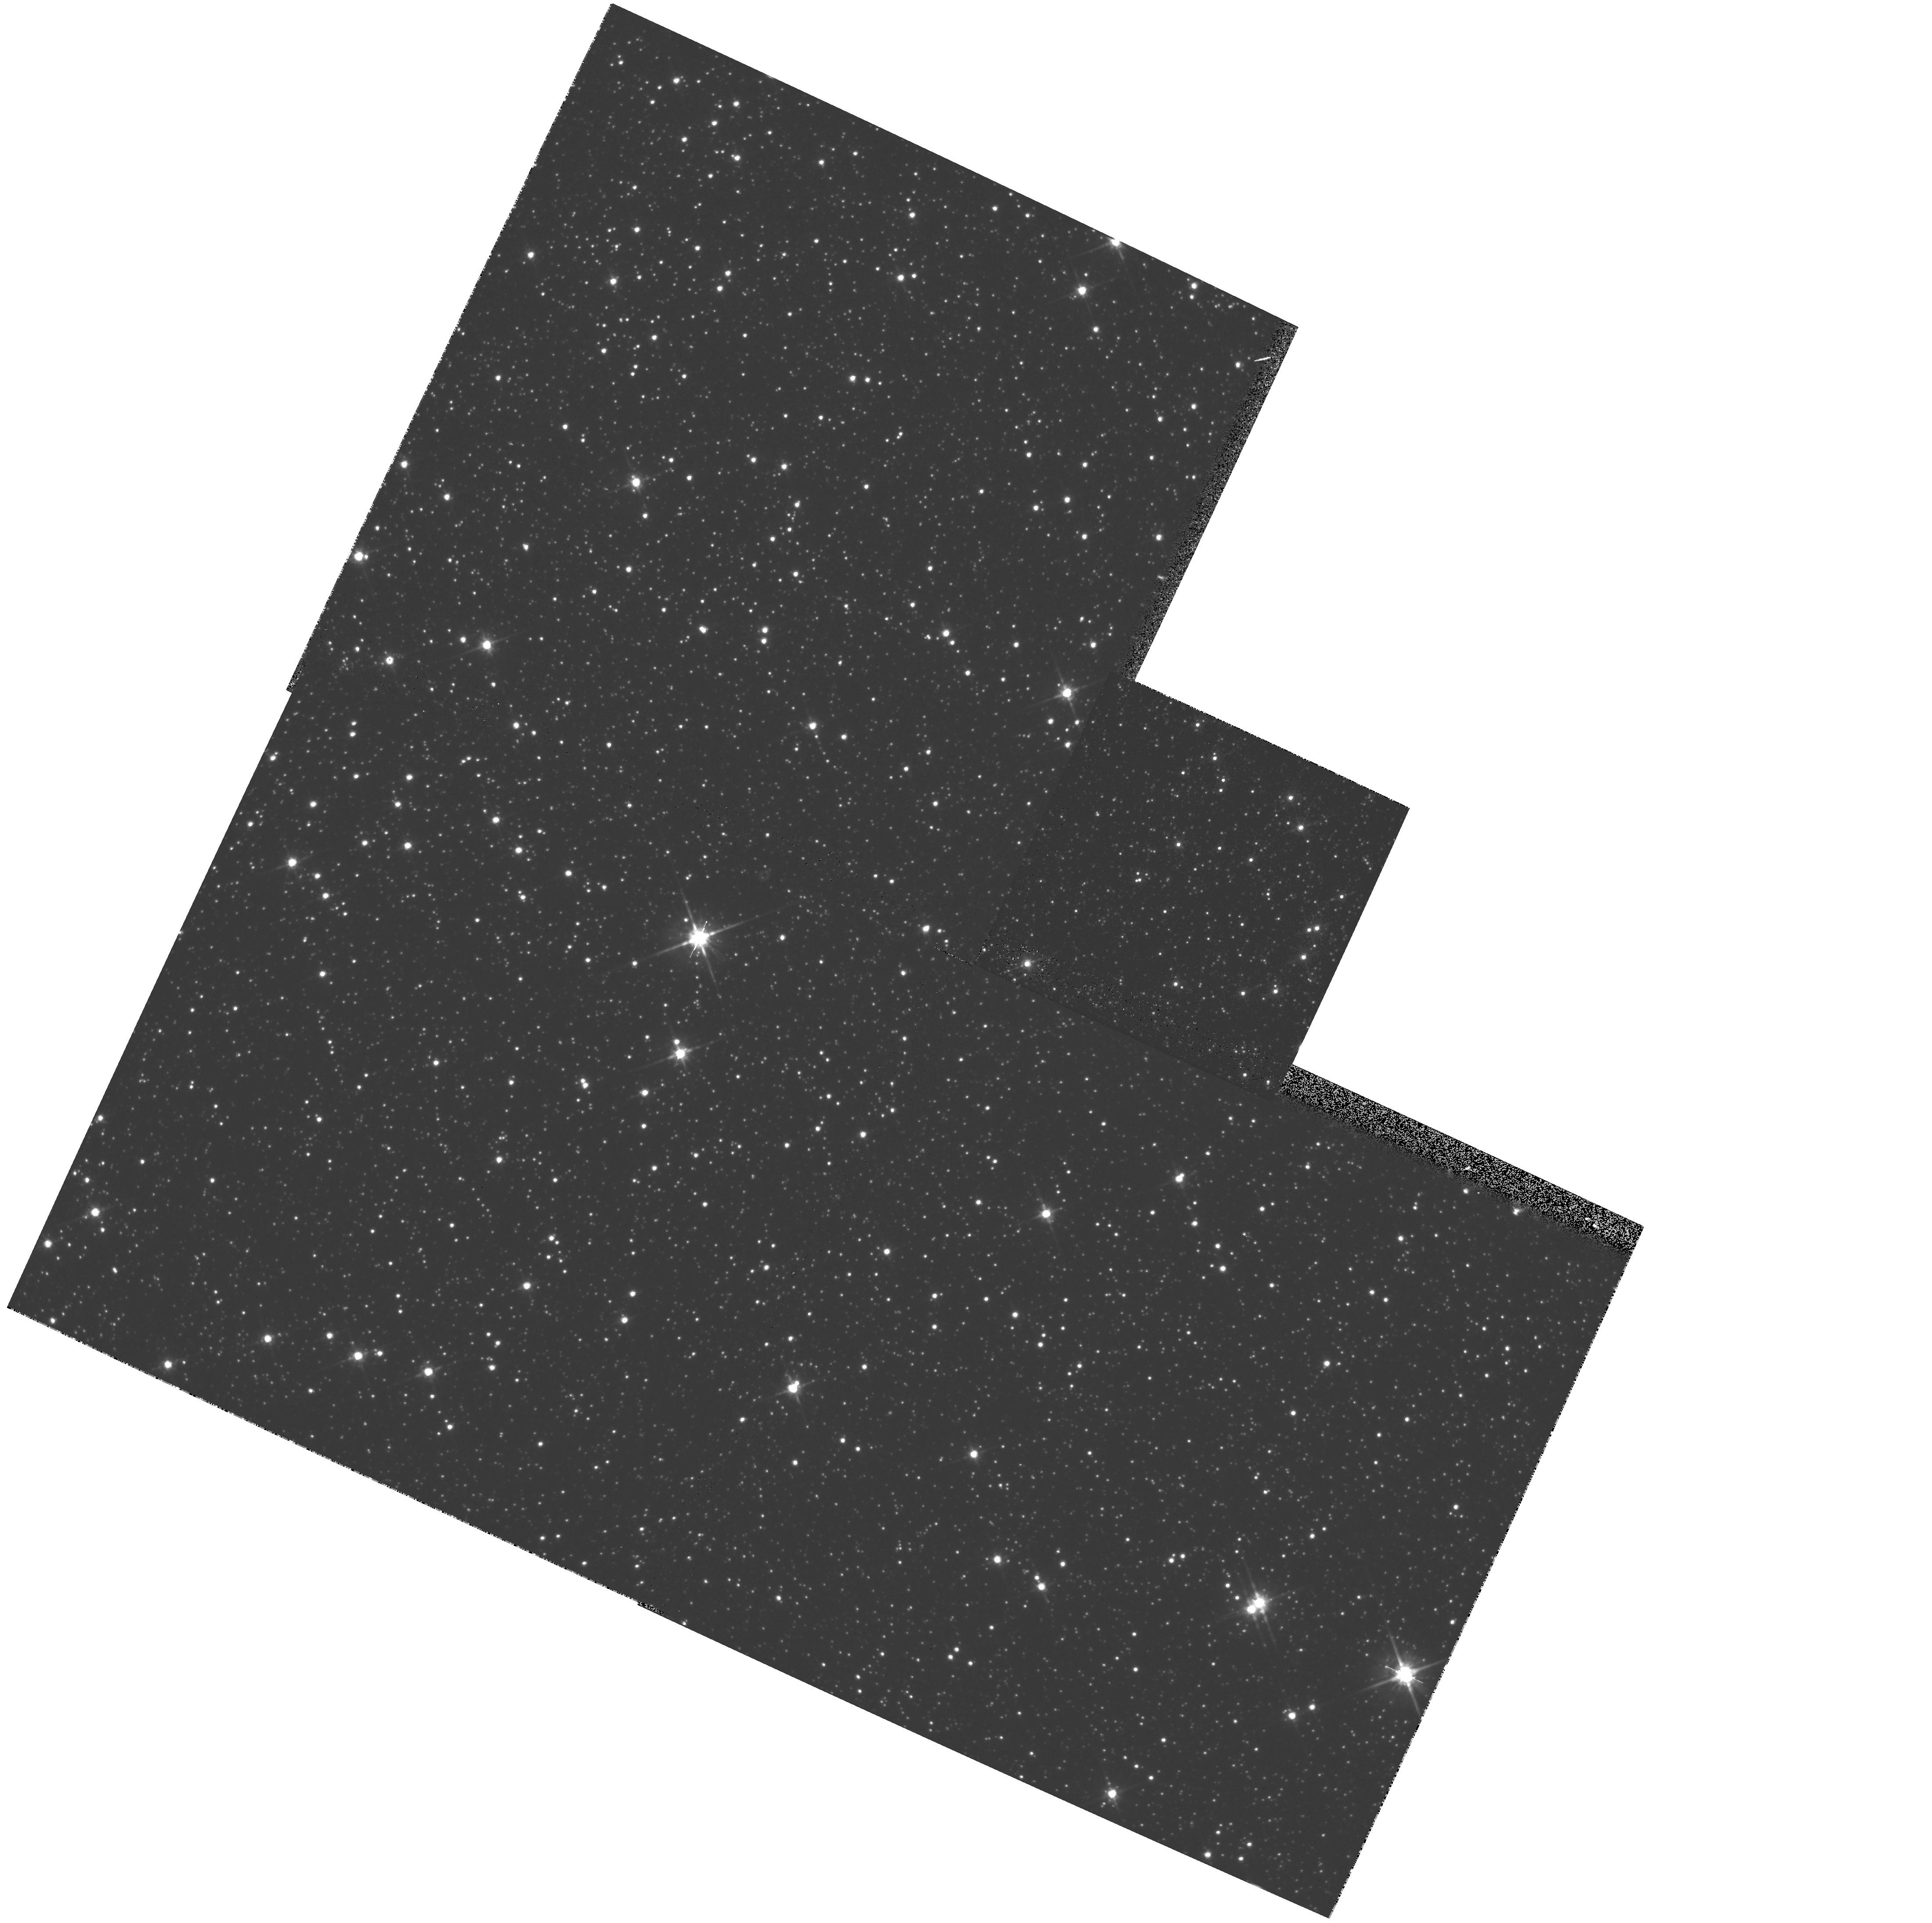
Target: MACHO-128-A. Instrument: WFPC2/PC. Filter: F814W. Exposure: 1 min. Observation ID: hst_7431_26_wfpc2_pc_f814w_u3zv26

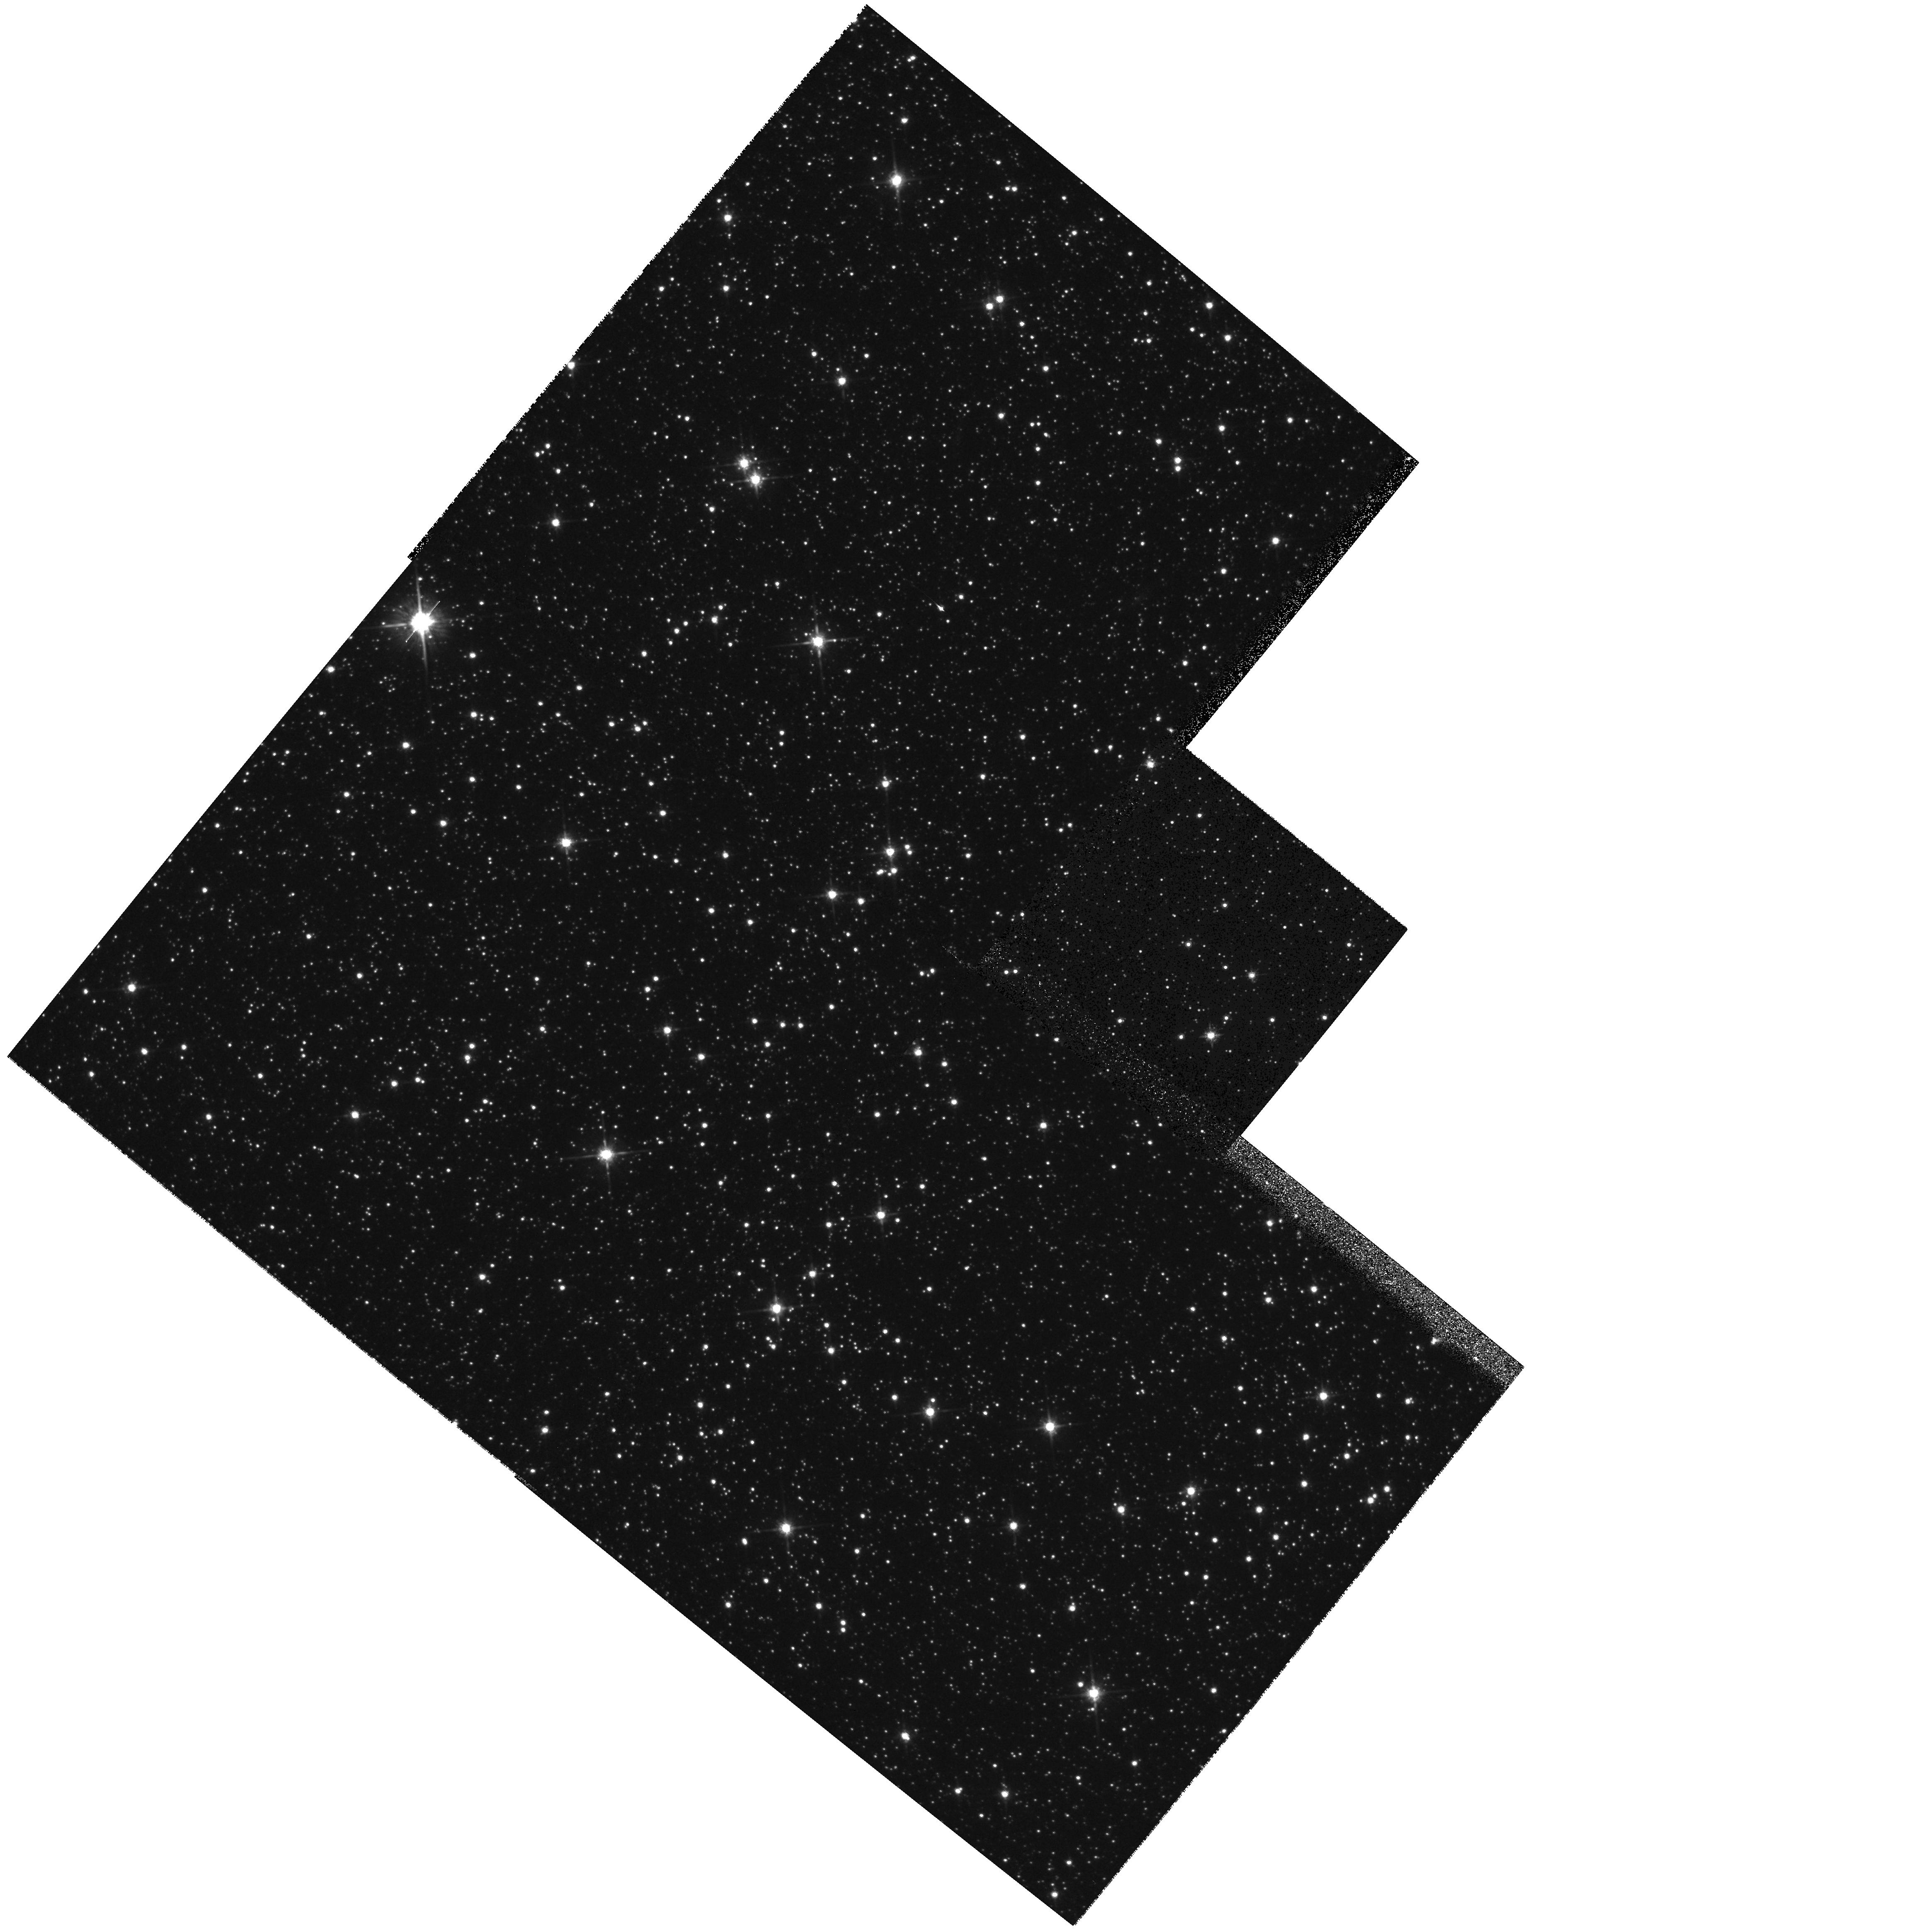
Target: MACHO-95-13. Instrument: WFPC2/PC. Filter: F814W. Exposure: 1 min. Observation ID: hst_7431_47_wfpc2_pc_f814w_u3zv47

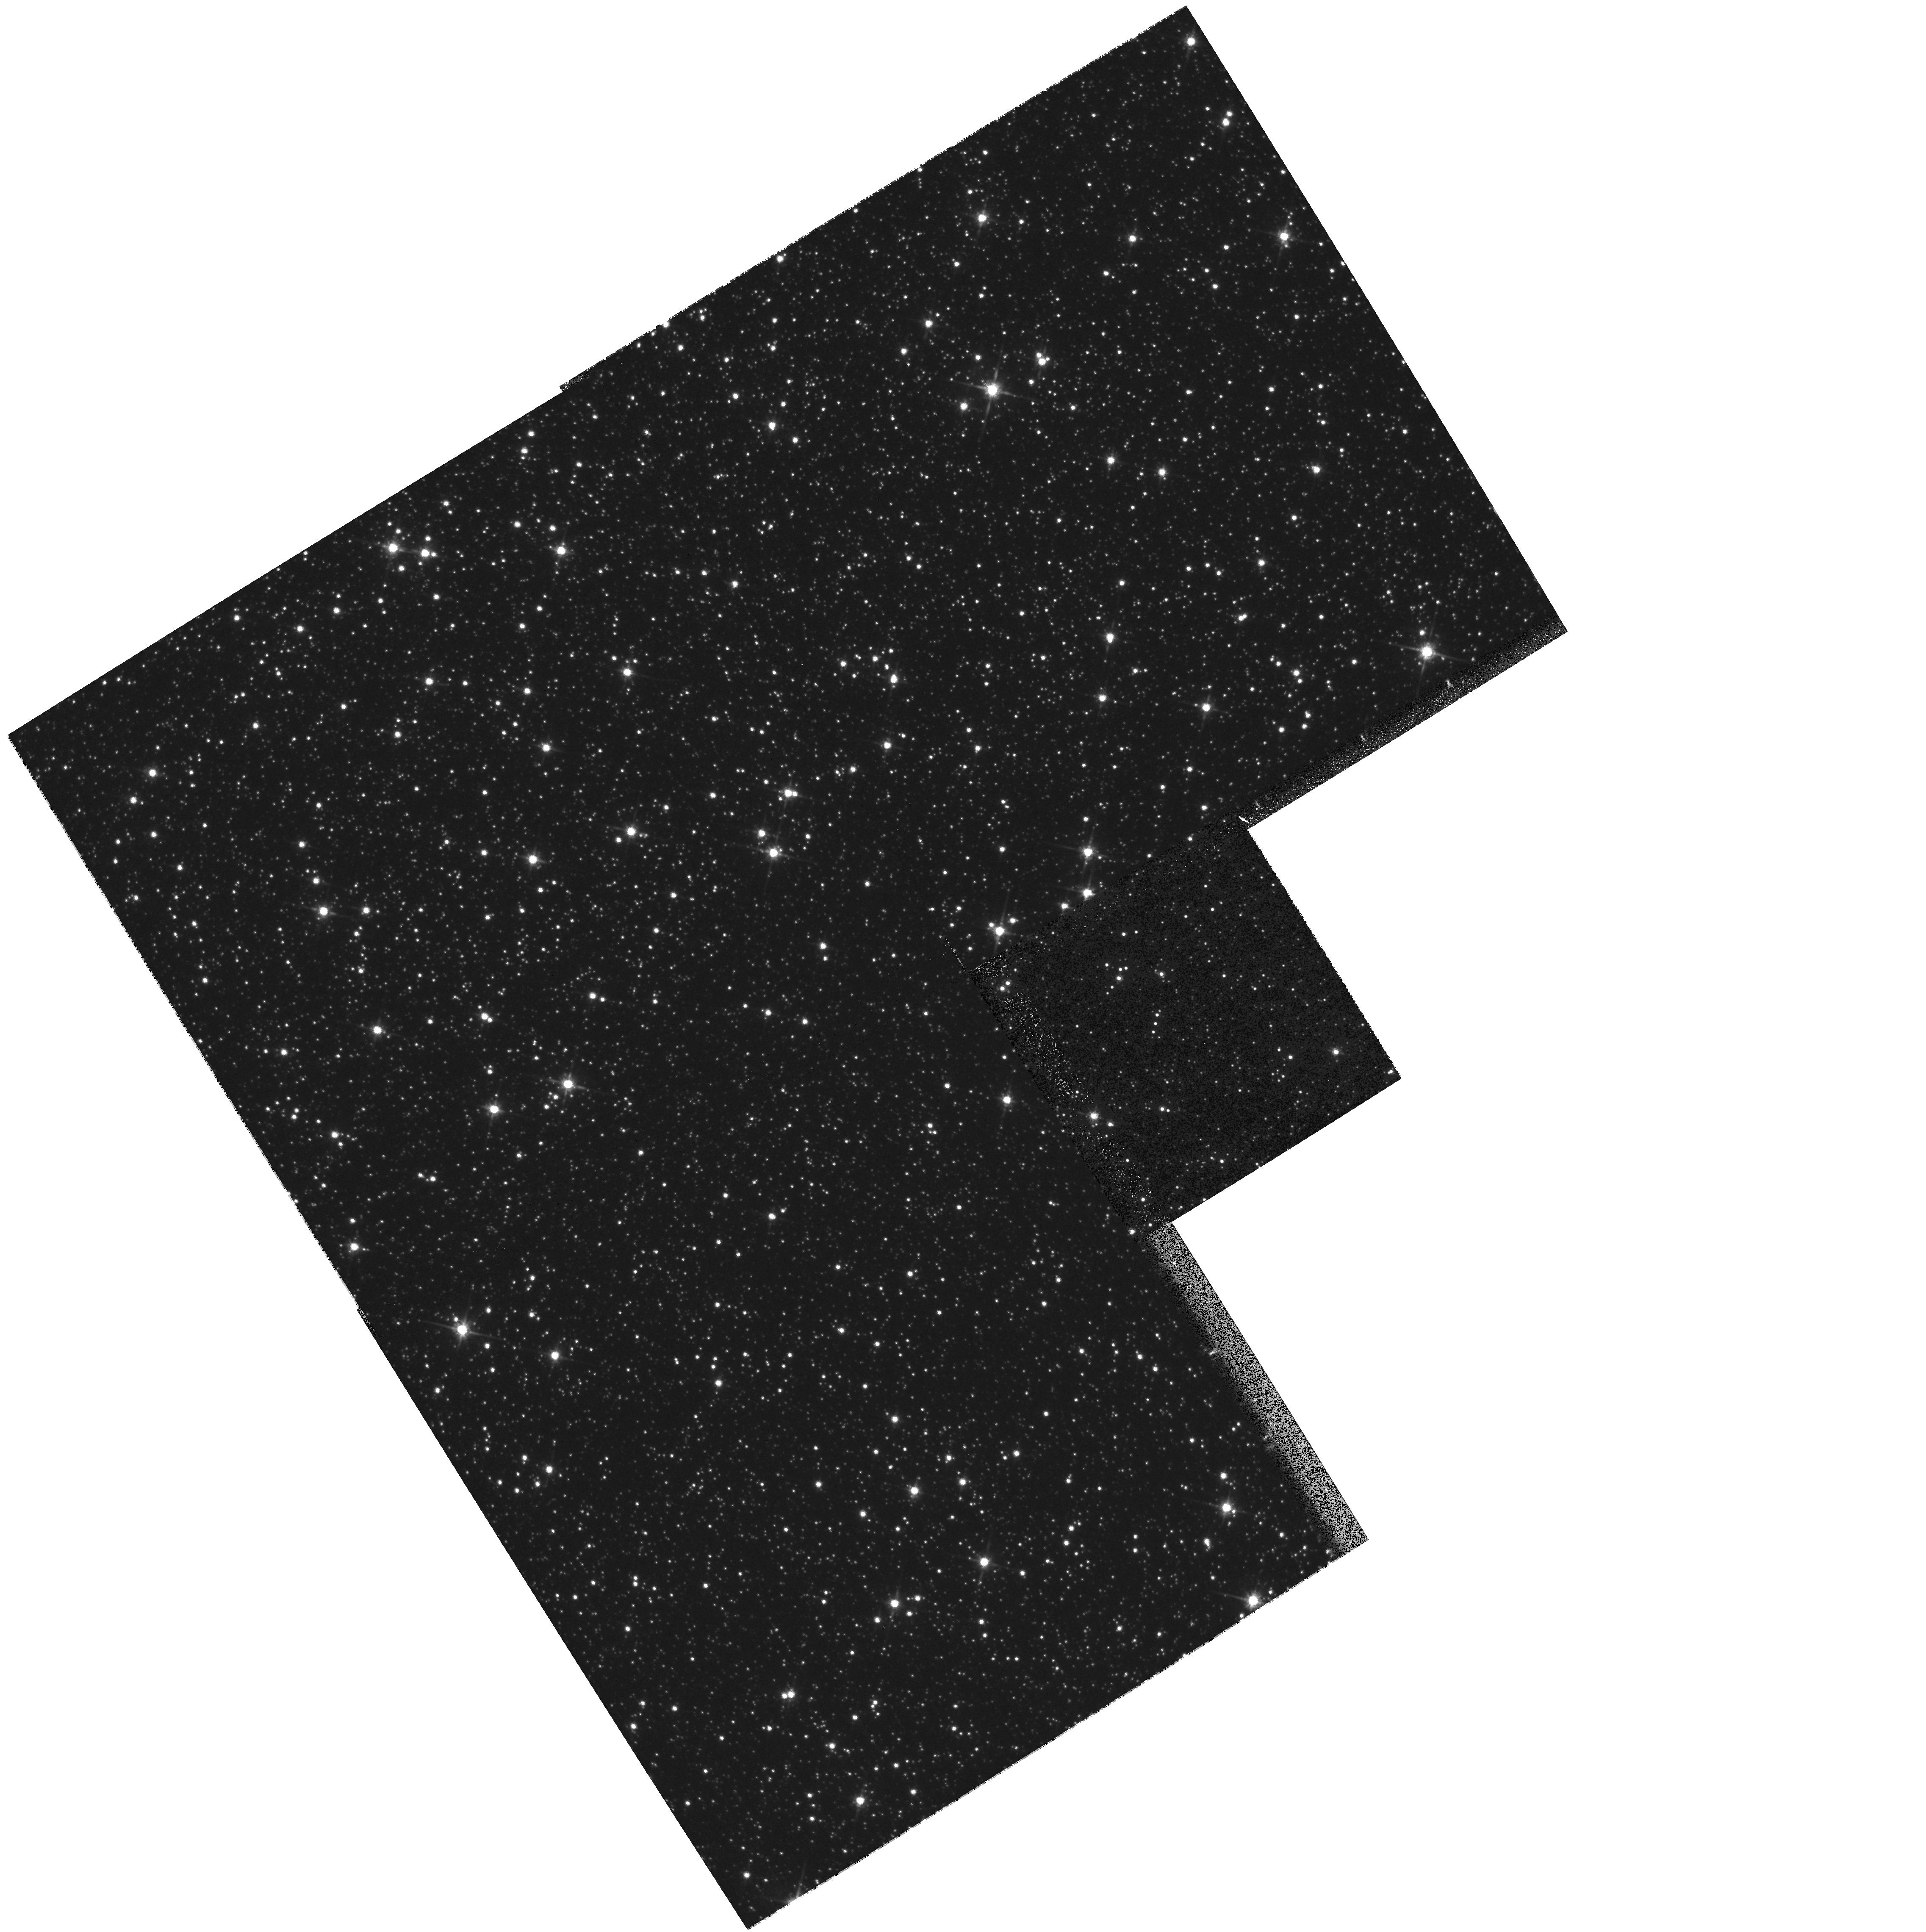
Target: MACHO-95-5. Instrument: WFPC2/PC. Filter: F814W. Exposure: 1 min. Observation ID: hst_7431_40_wfpc2_pc_f814w_u3zv40

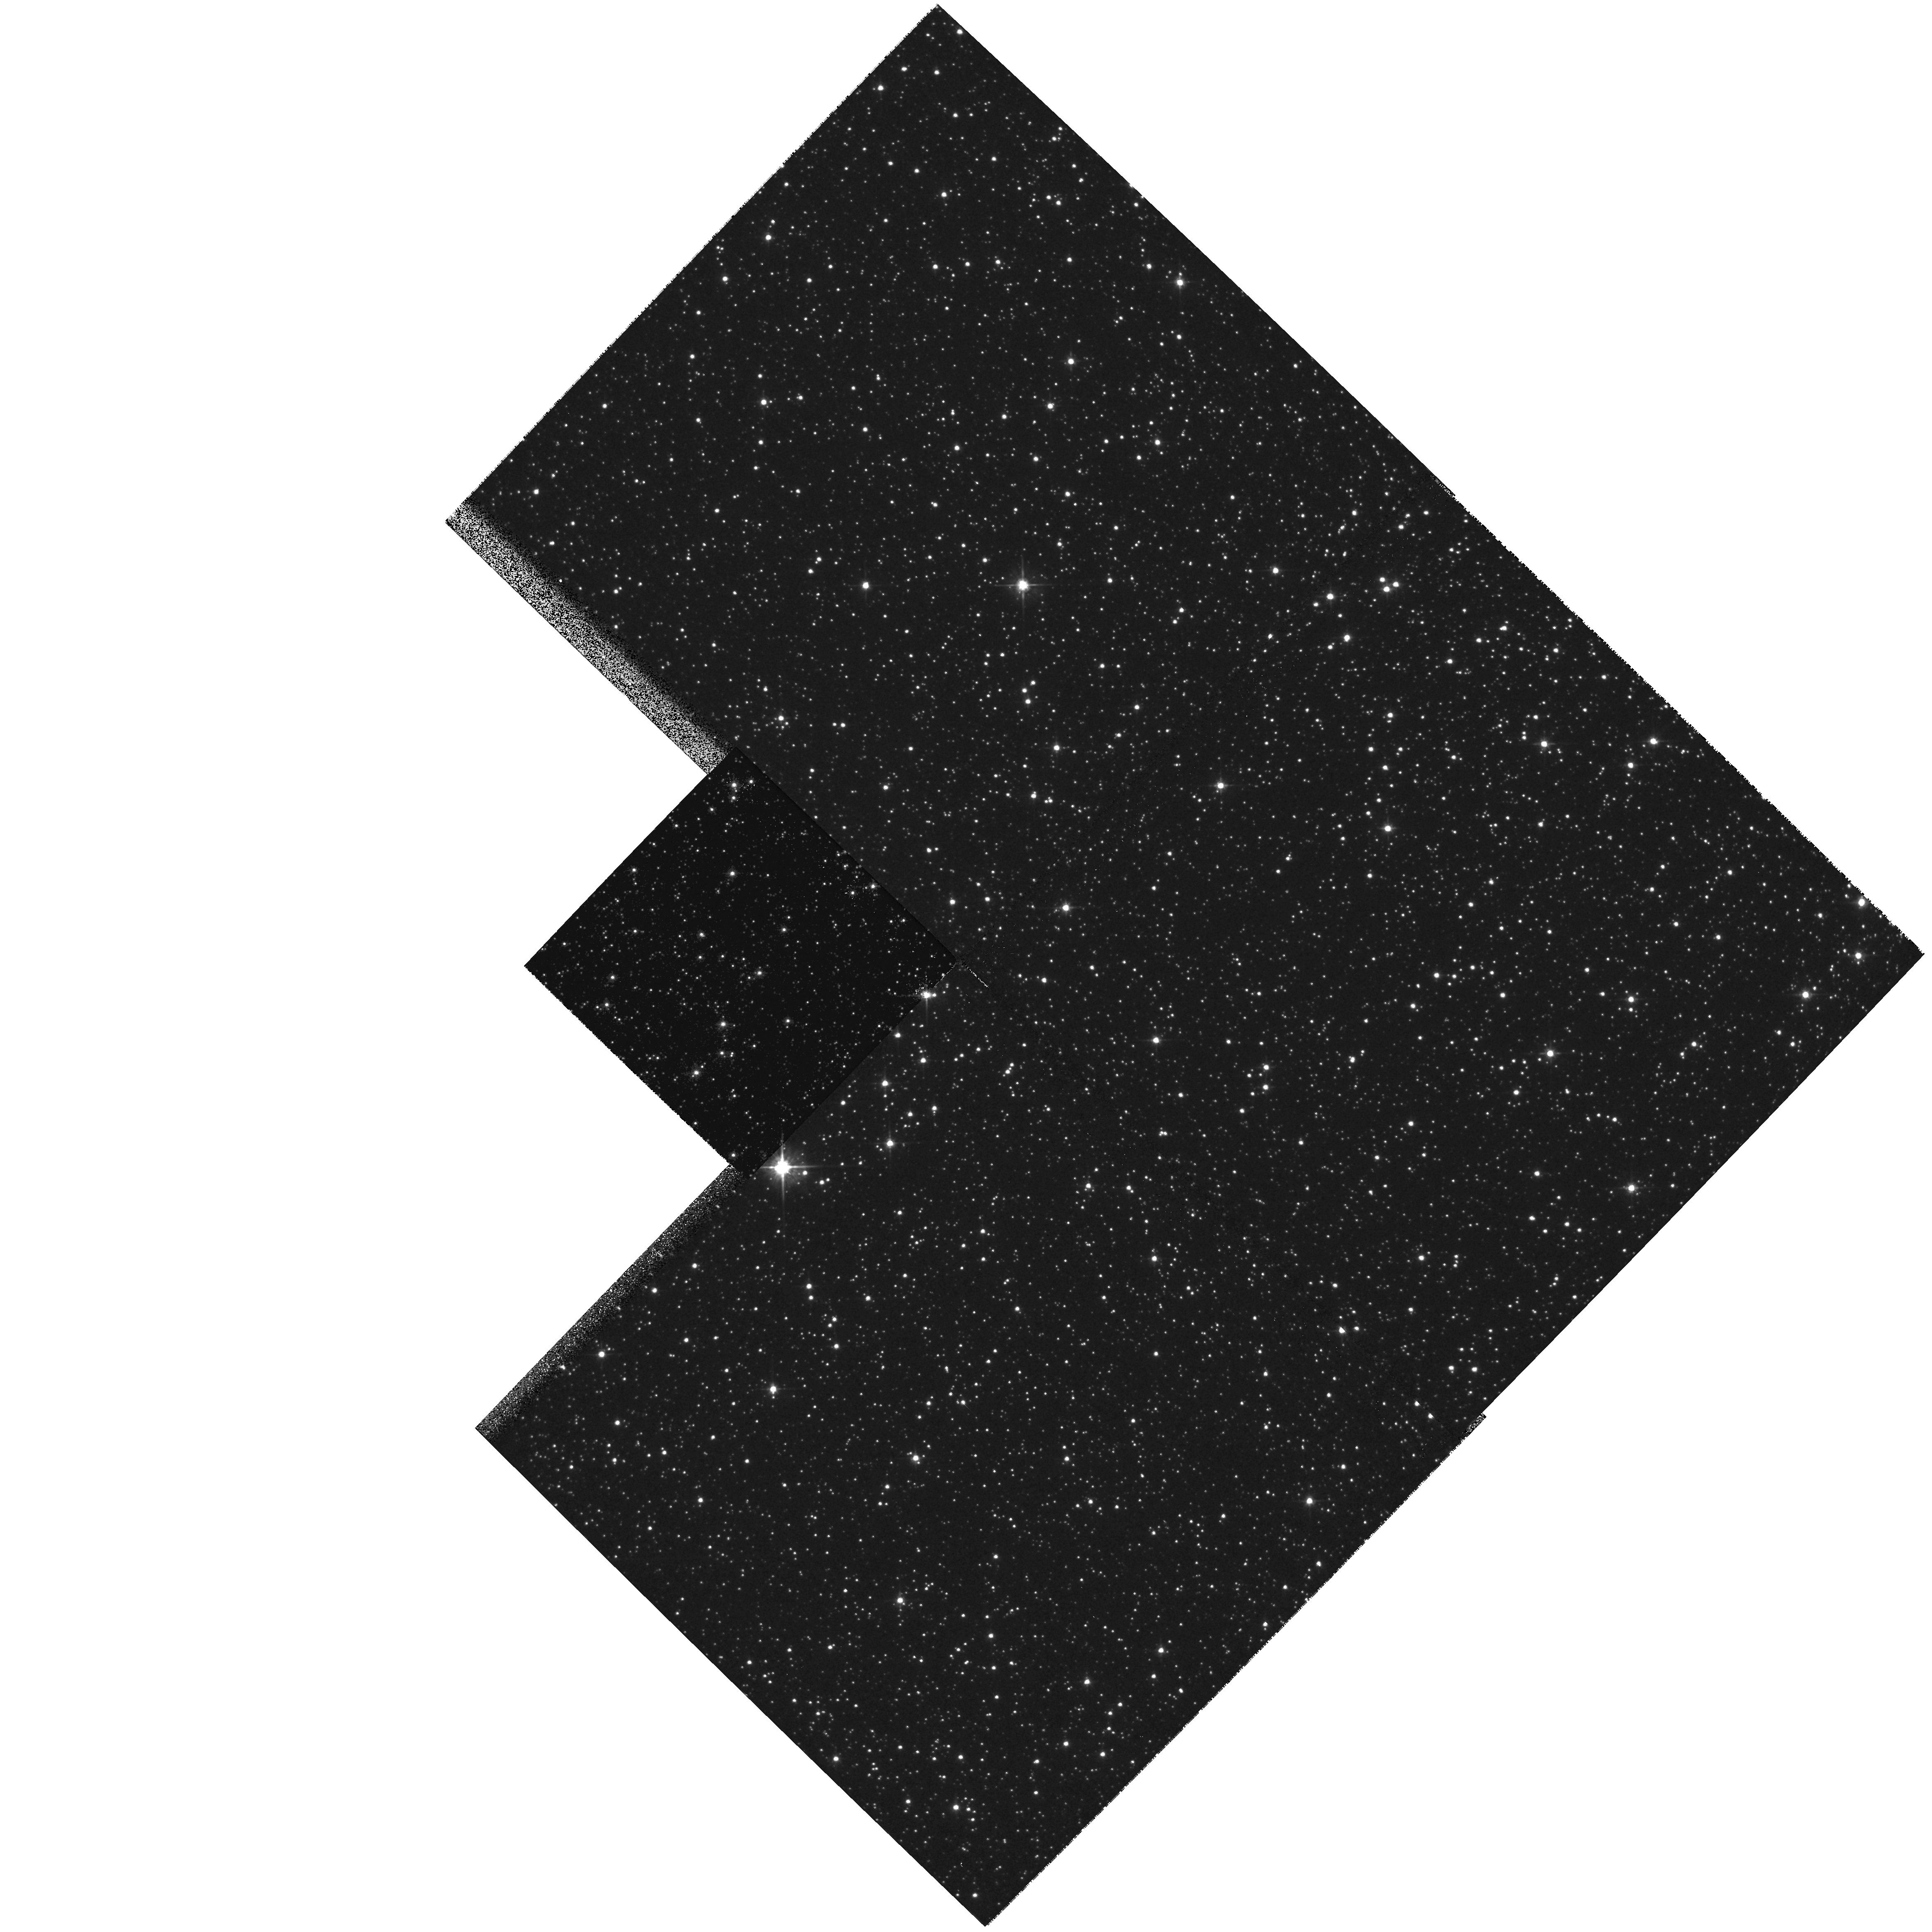
Target: MACHO-95-36. Instrument: WFPC2/PC. Filter: F555W. Exposure: 2 min. Observation ID: hst_7431_68_wfpc2_pc_f555w_u3zv68

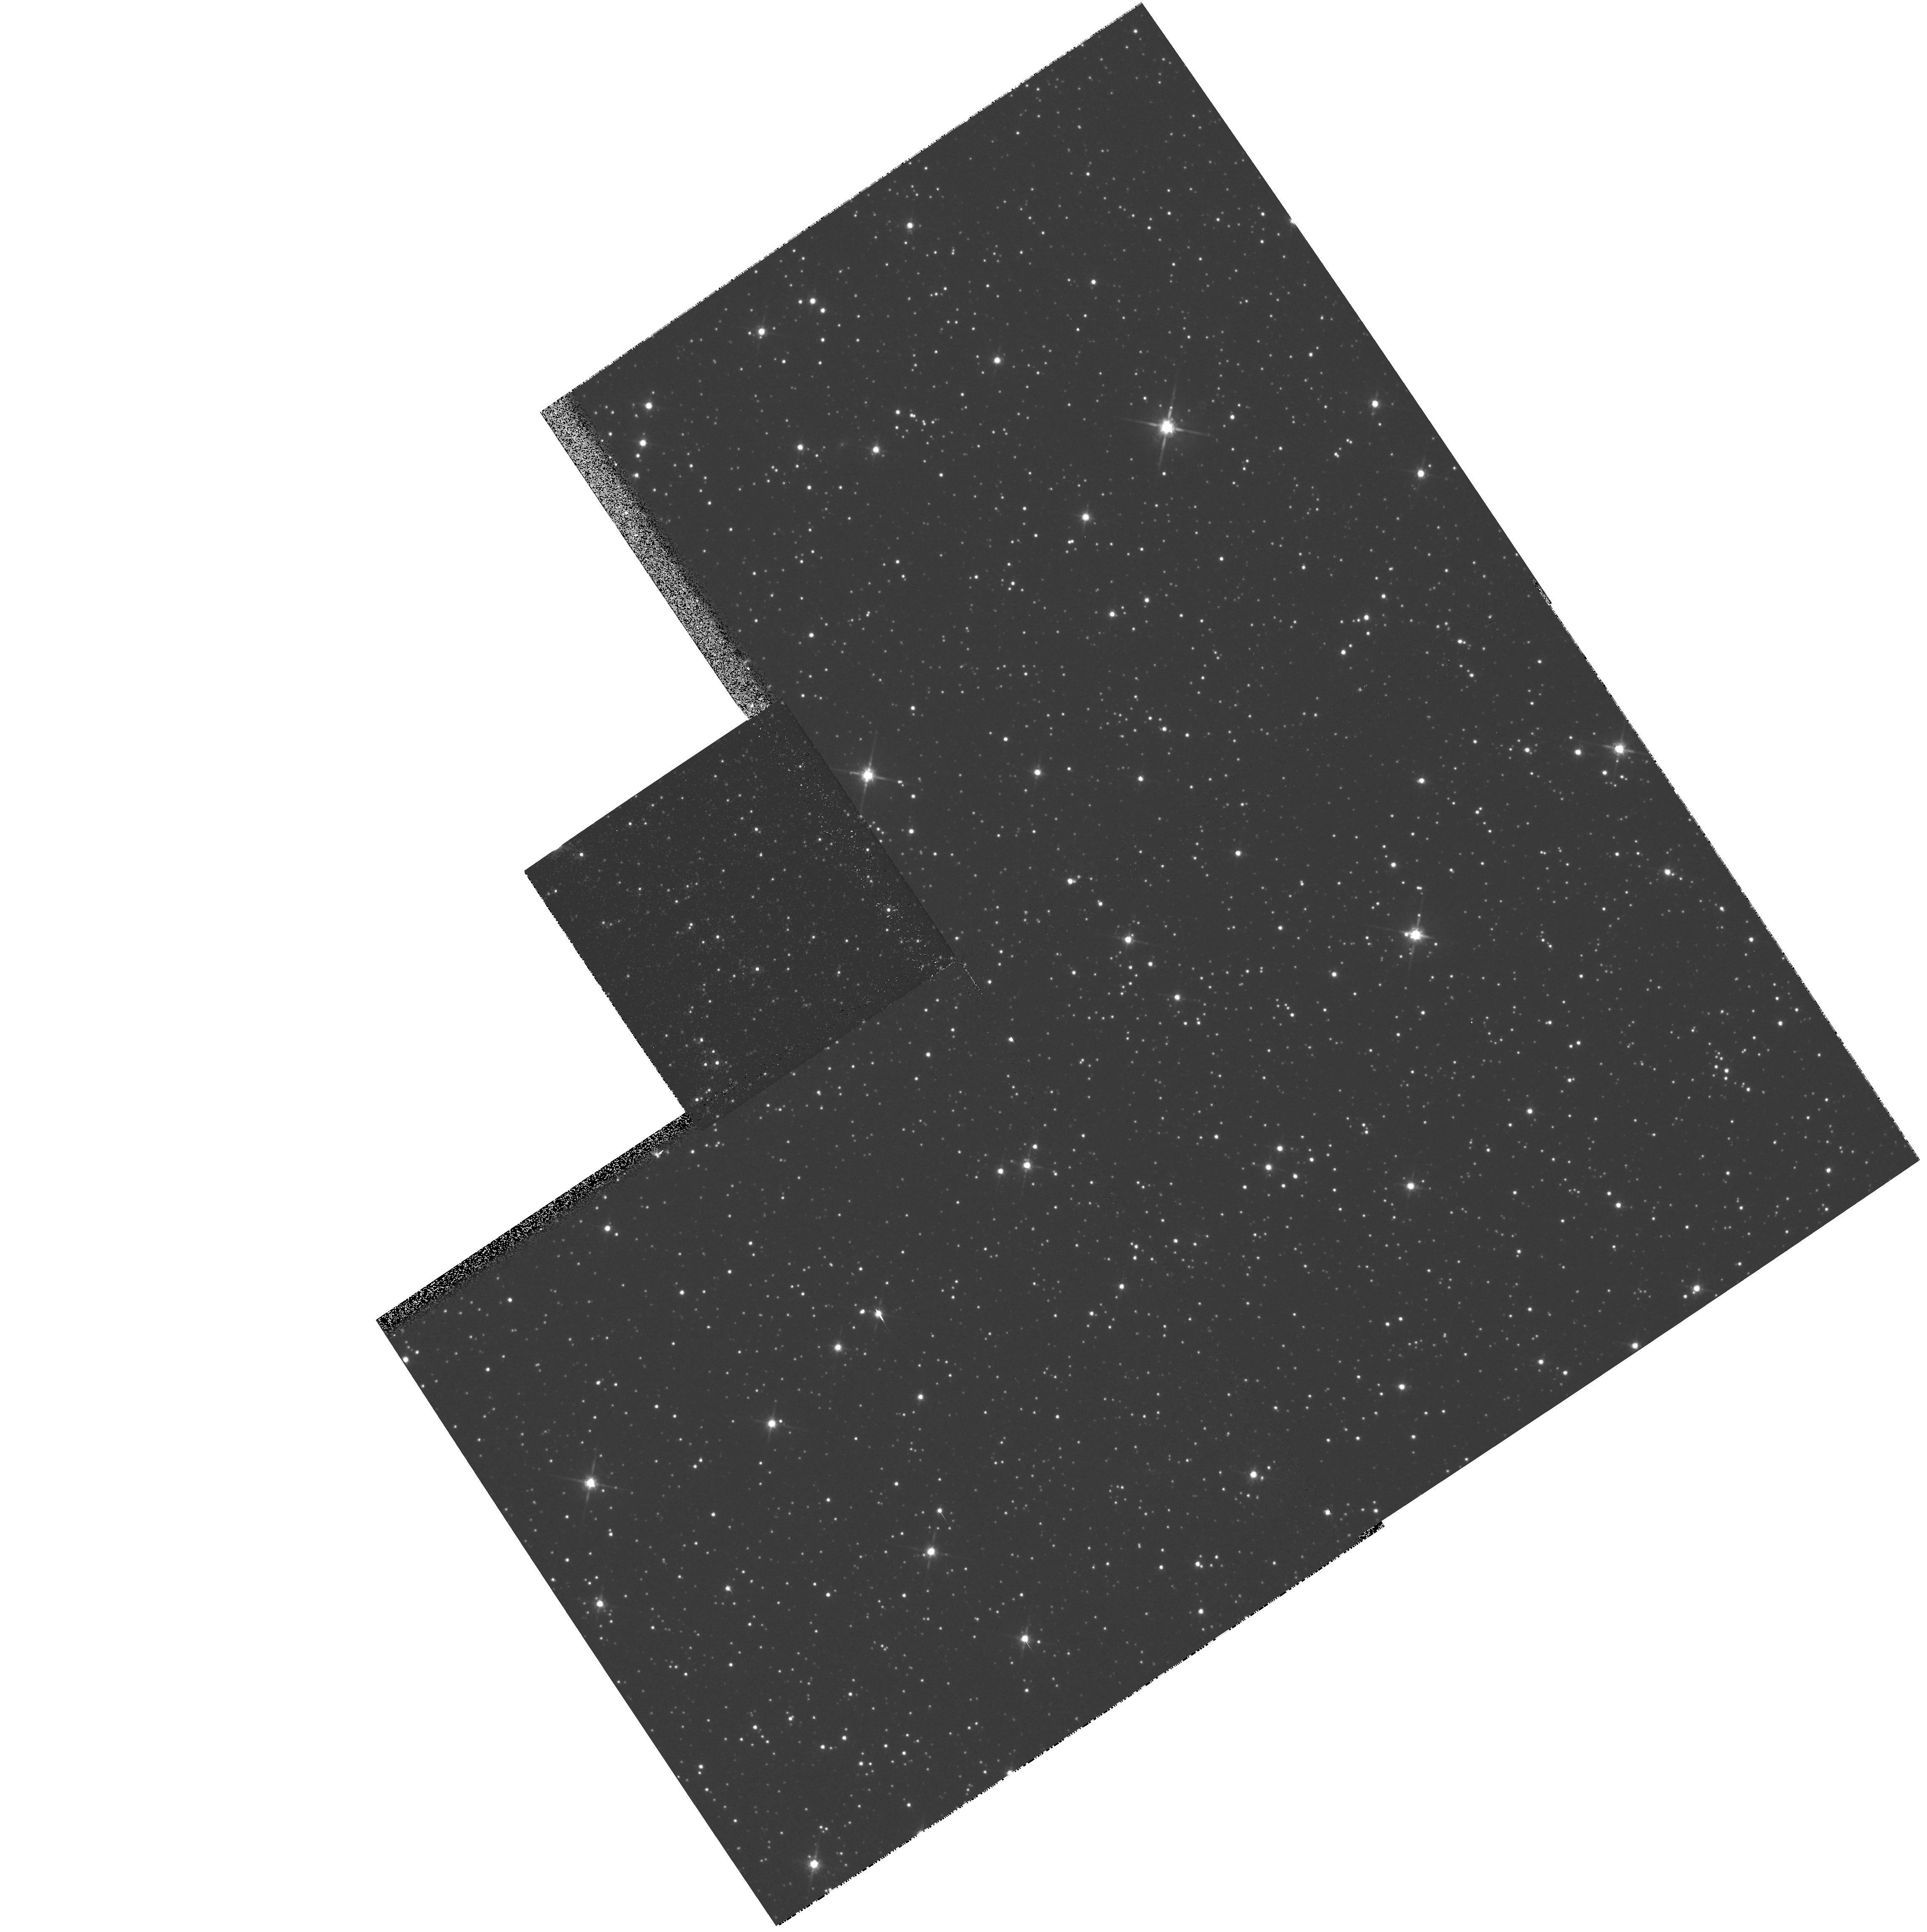
Target: 97-BLG-45. Instrument: WFPC2/PC. Filter: F814W. Exposure: 1 min. Observation ID: hst_7431_66_wfpc2_pc_f814w_u3zv66

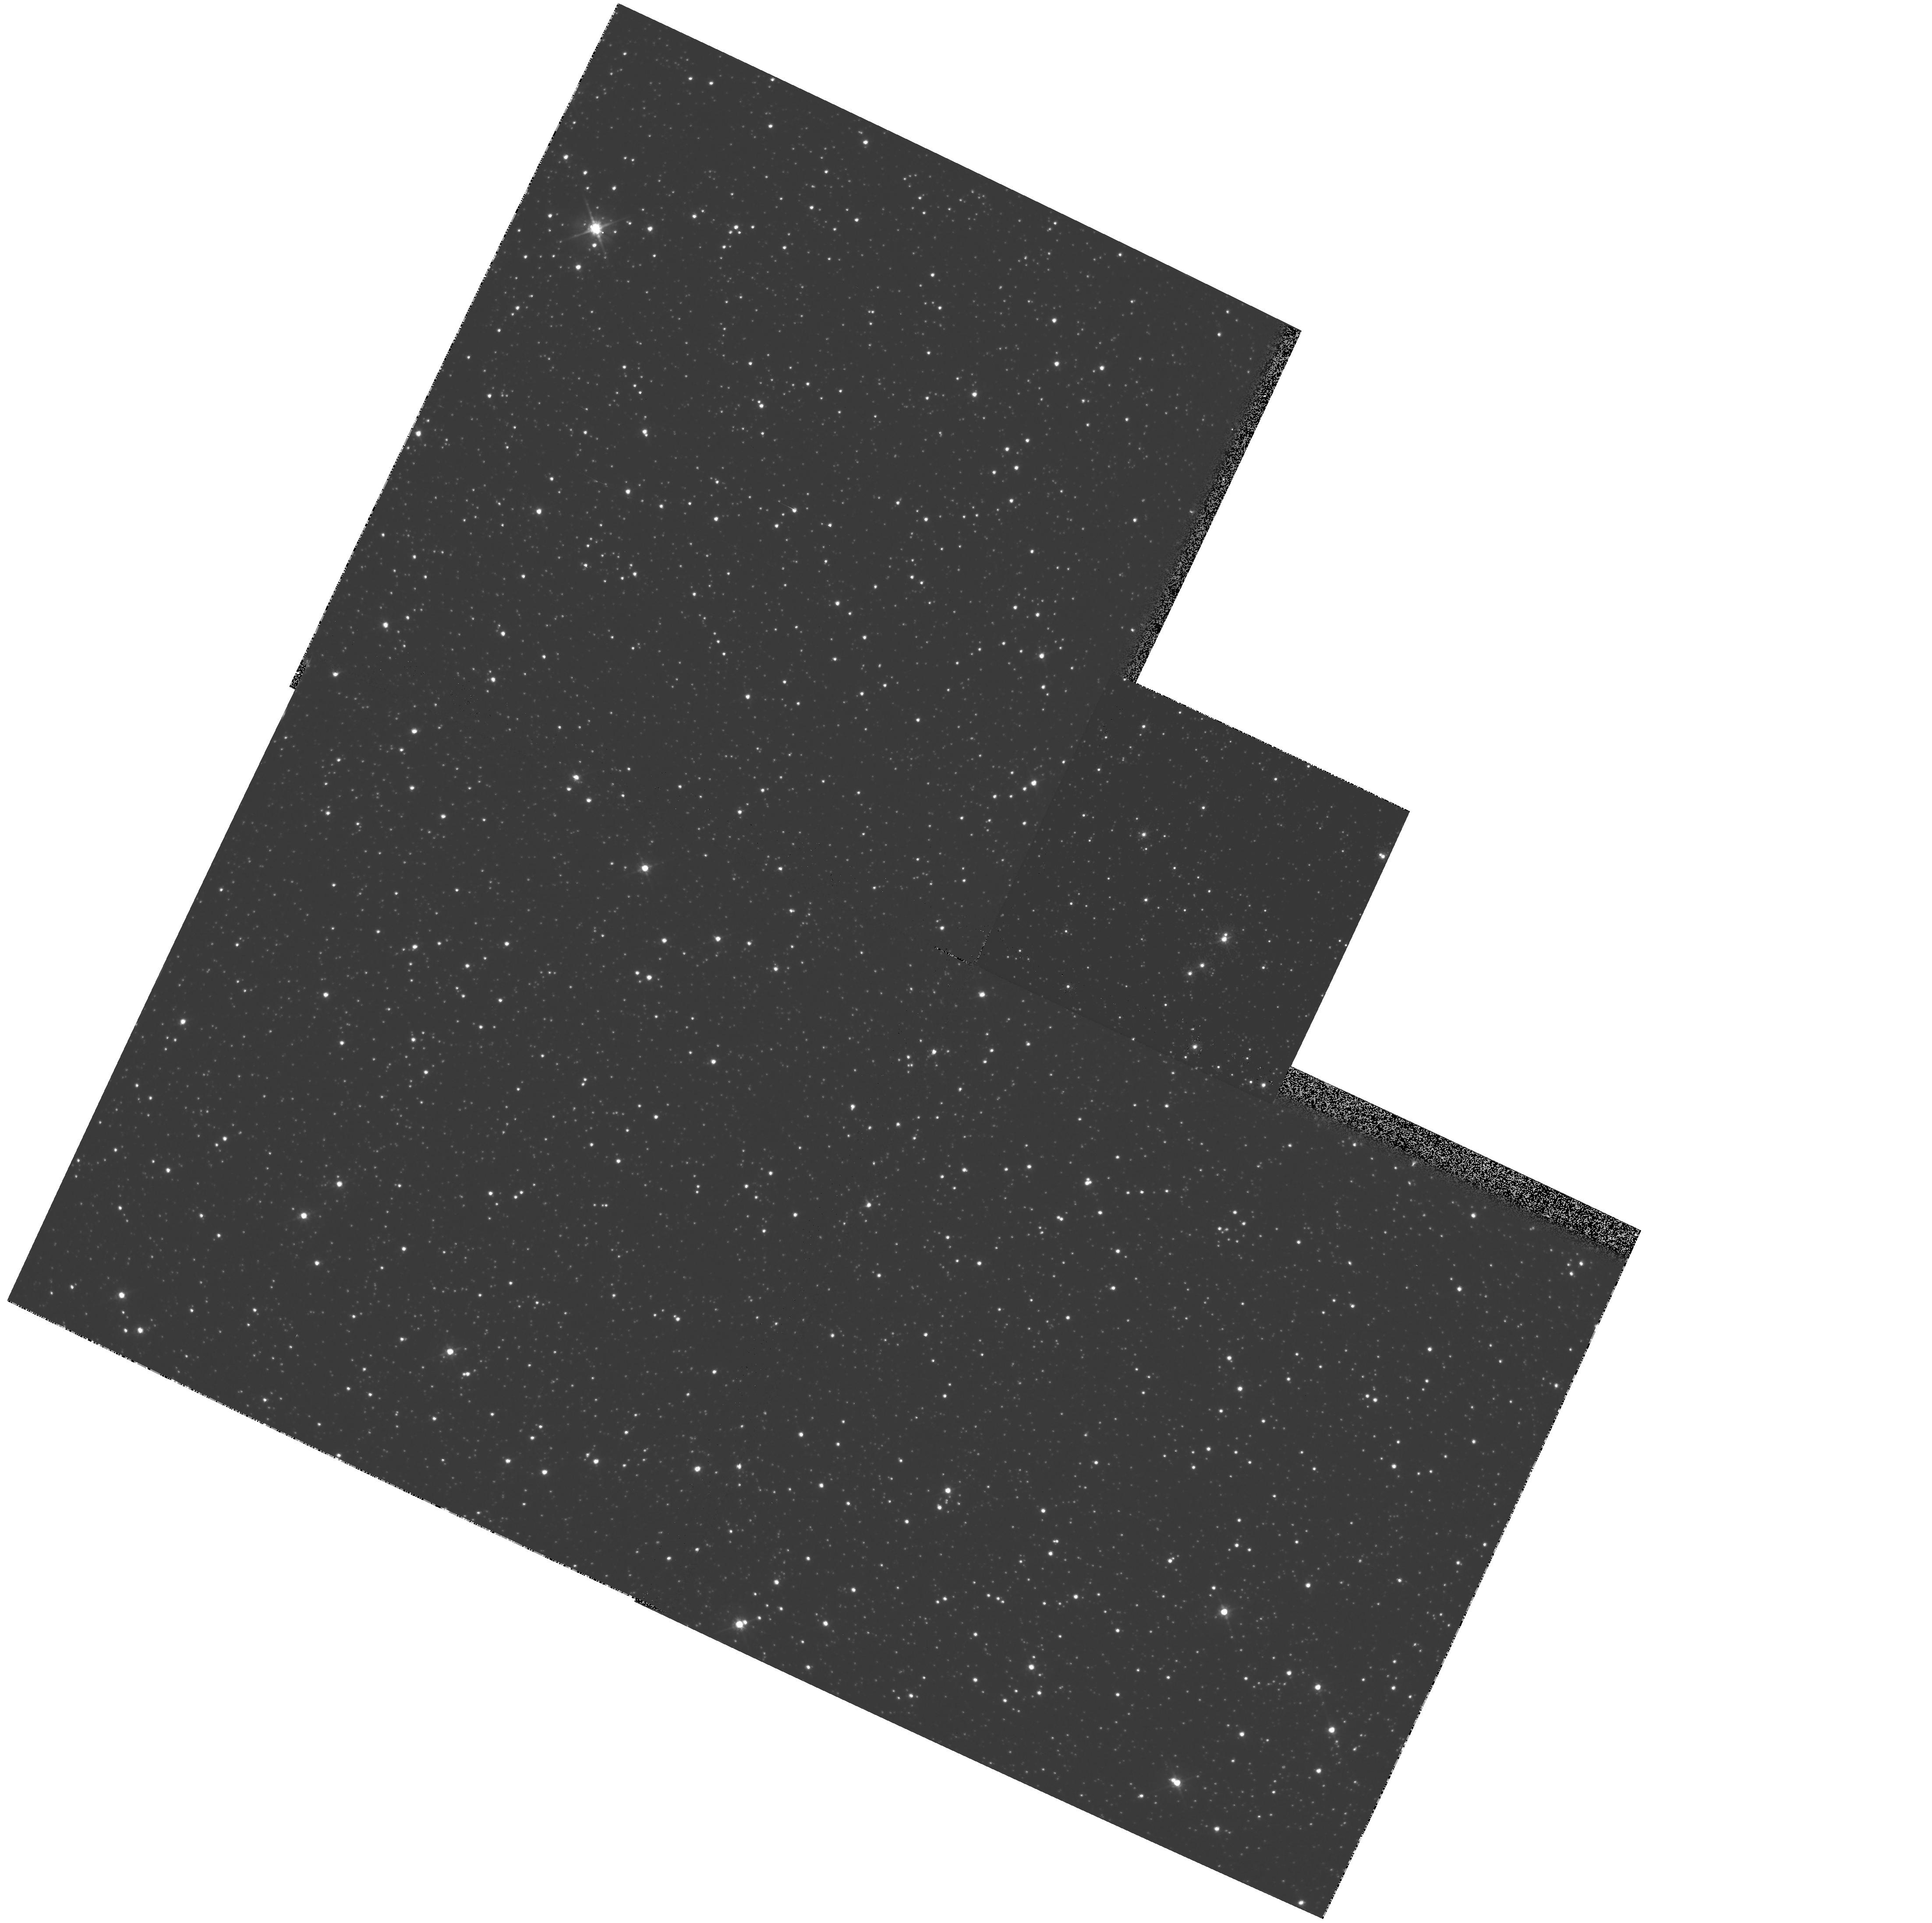
Target: MACHO-104-B. Instrument: WFPC2/PC. Filter: F555W. Exposure: 2 min. Observation ID: hst_7431_19_wfpc2_pc_f555w_u3zv19

Snapshot Survey of Microlensed Source Stars (PI: Bennett, David P.)

Gravitational microlensing surveys have revealed an excess of lensing events over theoretical predictions toward both the Large Magellanic Cloud and the Galactic bulge. Only a small fraction of the LMC lensing events can be explained by known stellar populations in the Milky Way and LMC, suggesting that the bulk of the lenses belong to a new population of dark compact objects which contribute a significant fraction of the Galactic halo mass. Toward the Galactic bulge, most lenses are expected to be luminous stars in the Galactic bulge or disk, but the detected lensing rate is much higher than predicted. The interpretation of the detected gravitational microlensing events is complicated by the blending of stellar images. In principle, the amount of unlensed light that is superimposed upon the seeing disk of a lensed source can be determined by the microlensing lightcurve fit, but in practice this is often very difficult when working with data of limited photometric accuracy. We propose to solve this problem by obtaining snapshot images of as many microlensed sources as possible. The superior spatial resolution of the HST images will allow us to directly identify virtually all of the the lensed stars and their neighbors. This will resolve the blending related uncertainties in the microlensing results and allow us to use the microlensing technique to determine the Galactic stellar mass function.